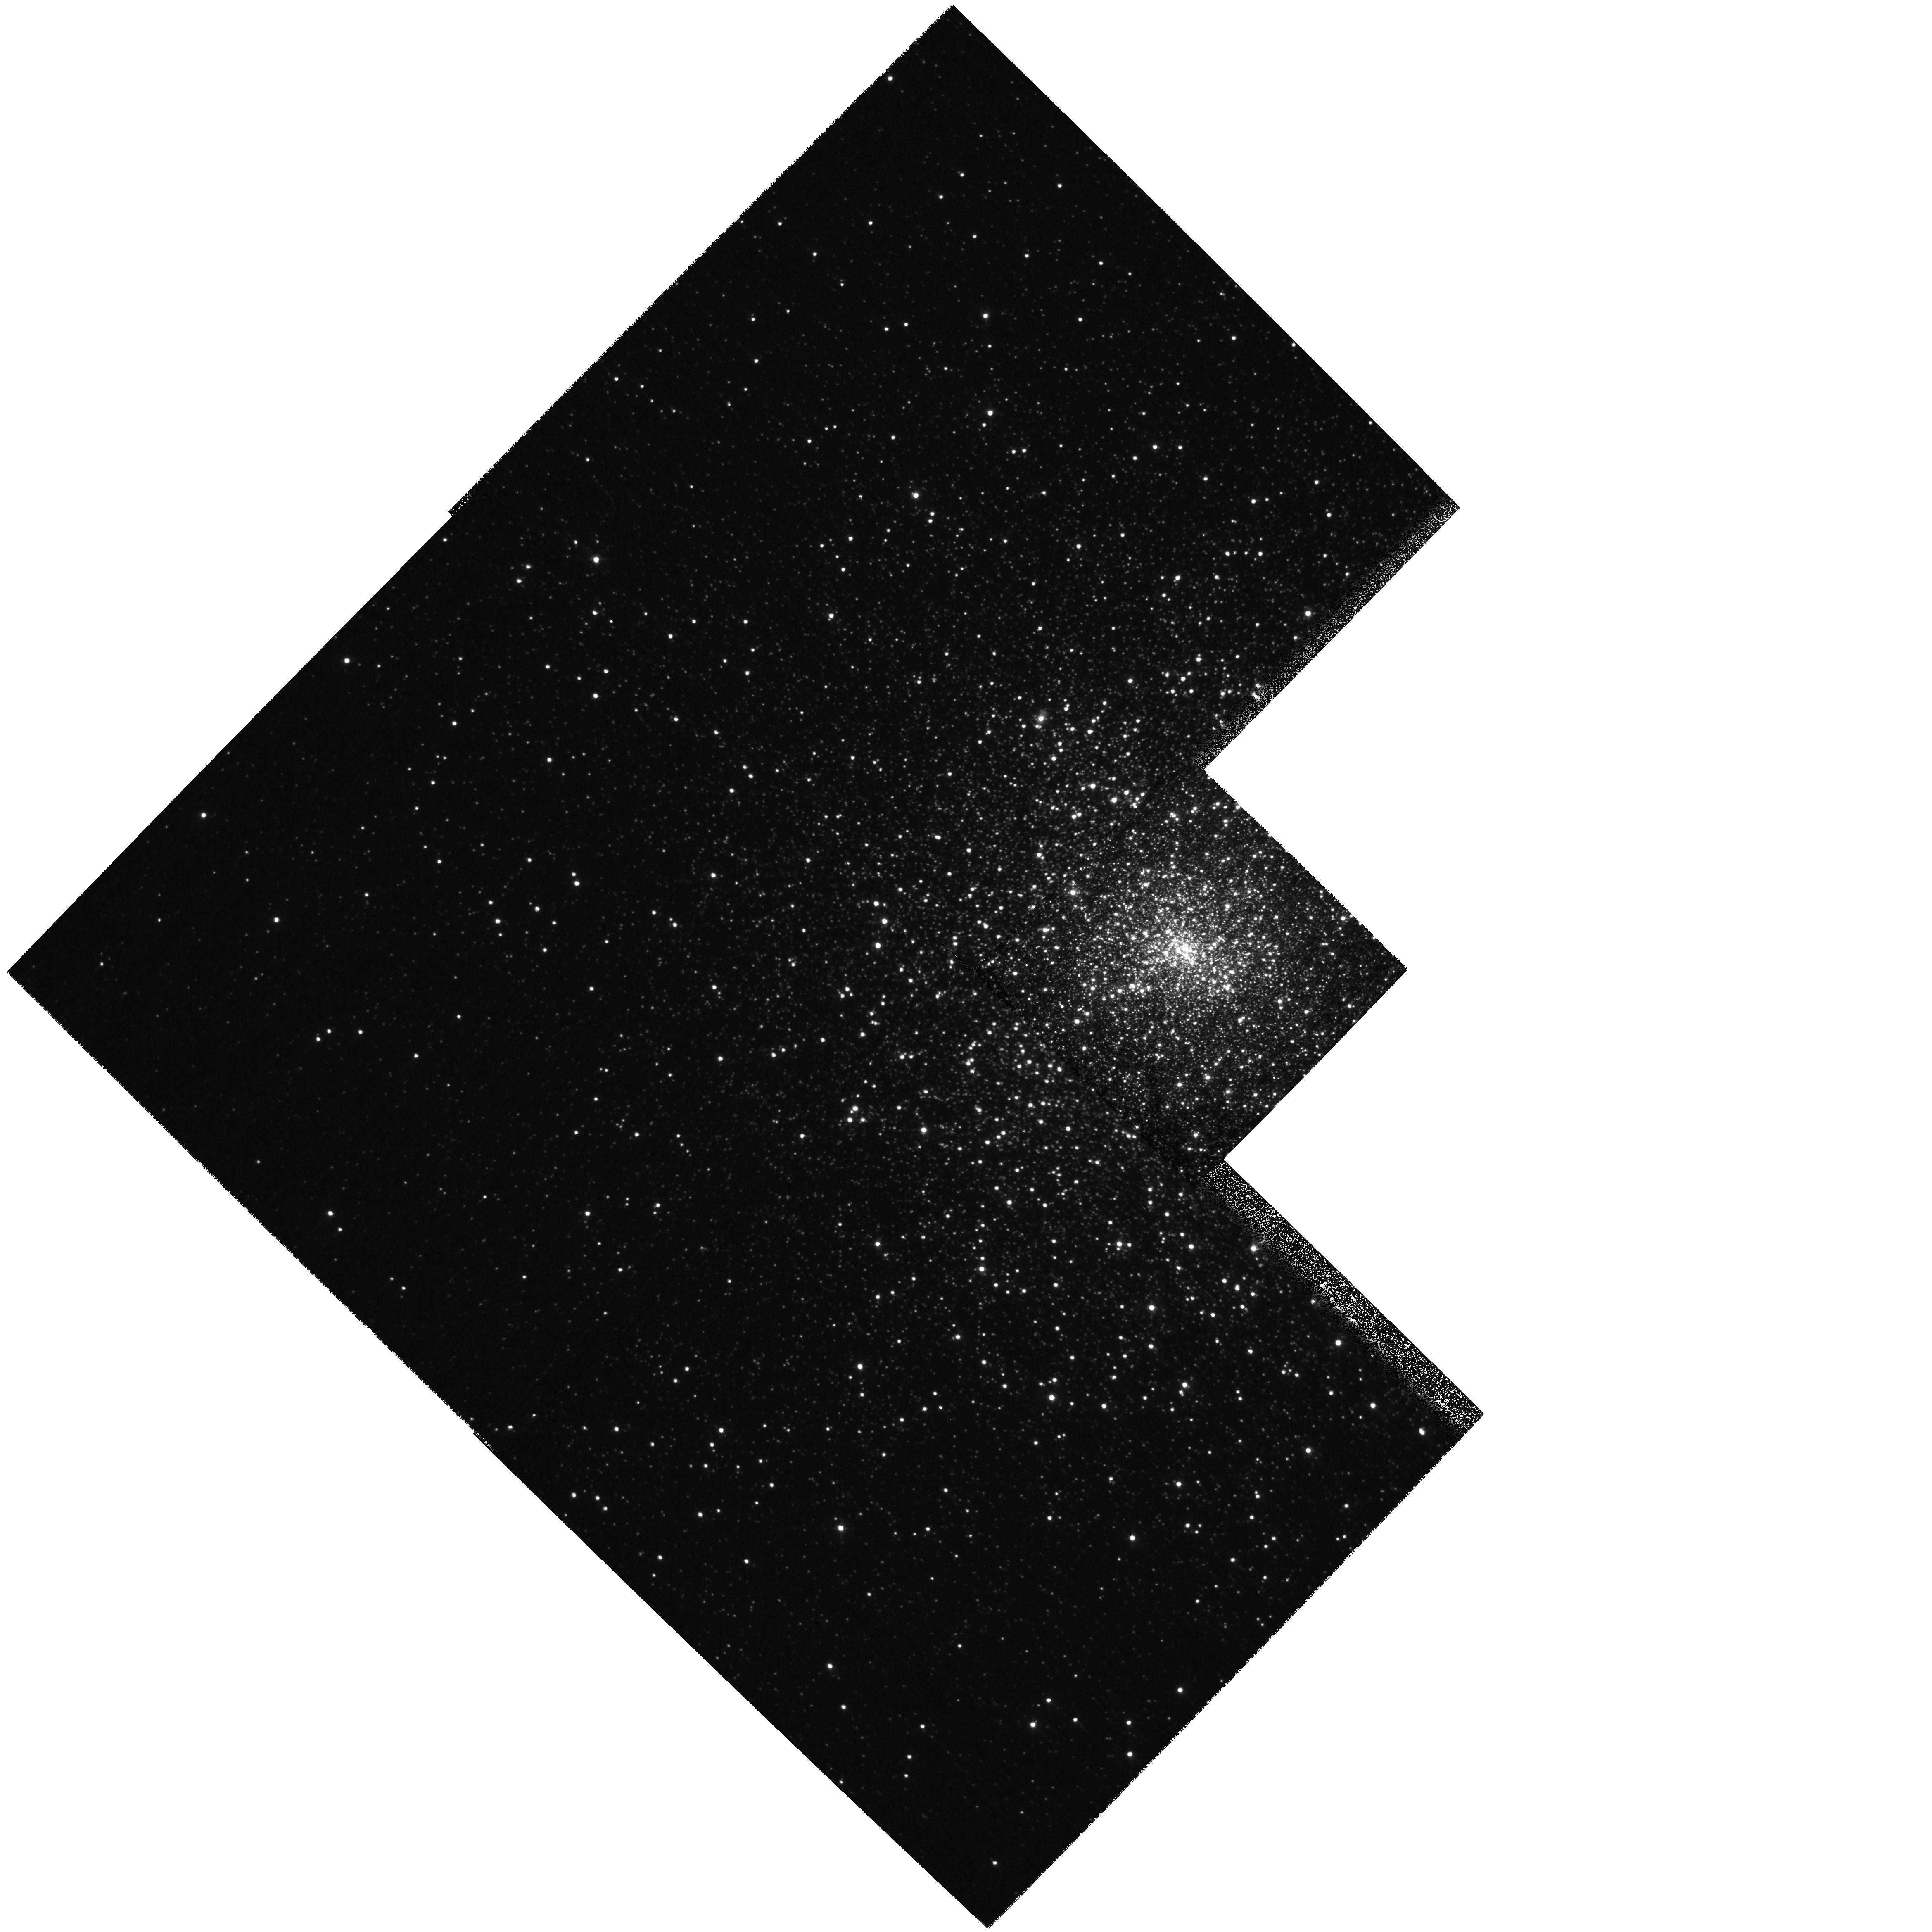
Target: M15
Instrument: WFPC2/PC
Filter: F439W
Exposure: 3 min
Observation ID: hst_9039_01_wfpc2_pc_f439w_u6c901

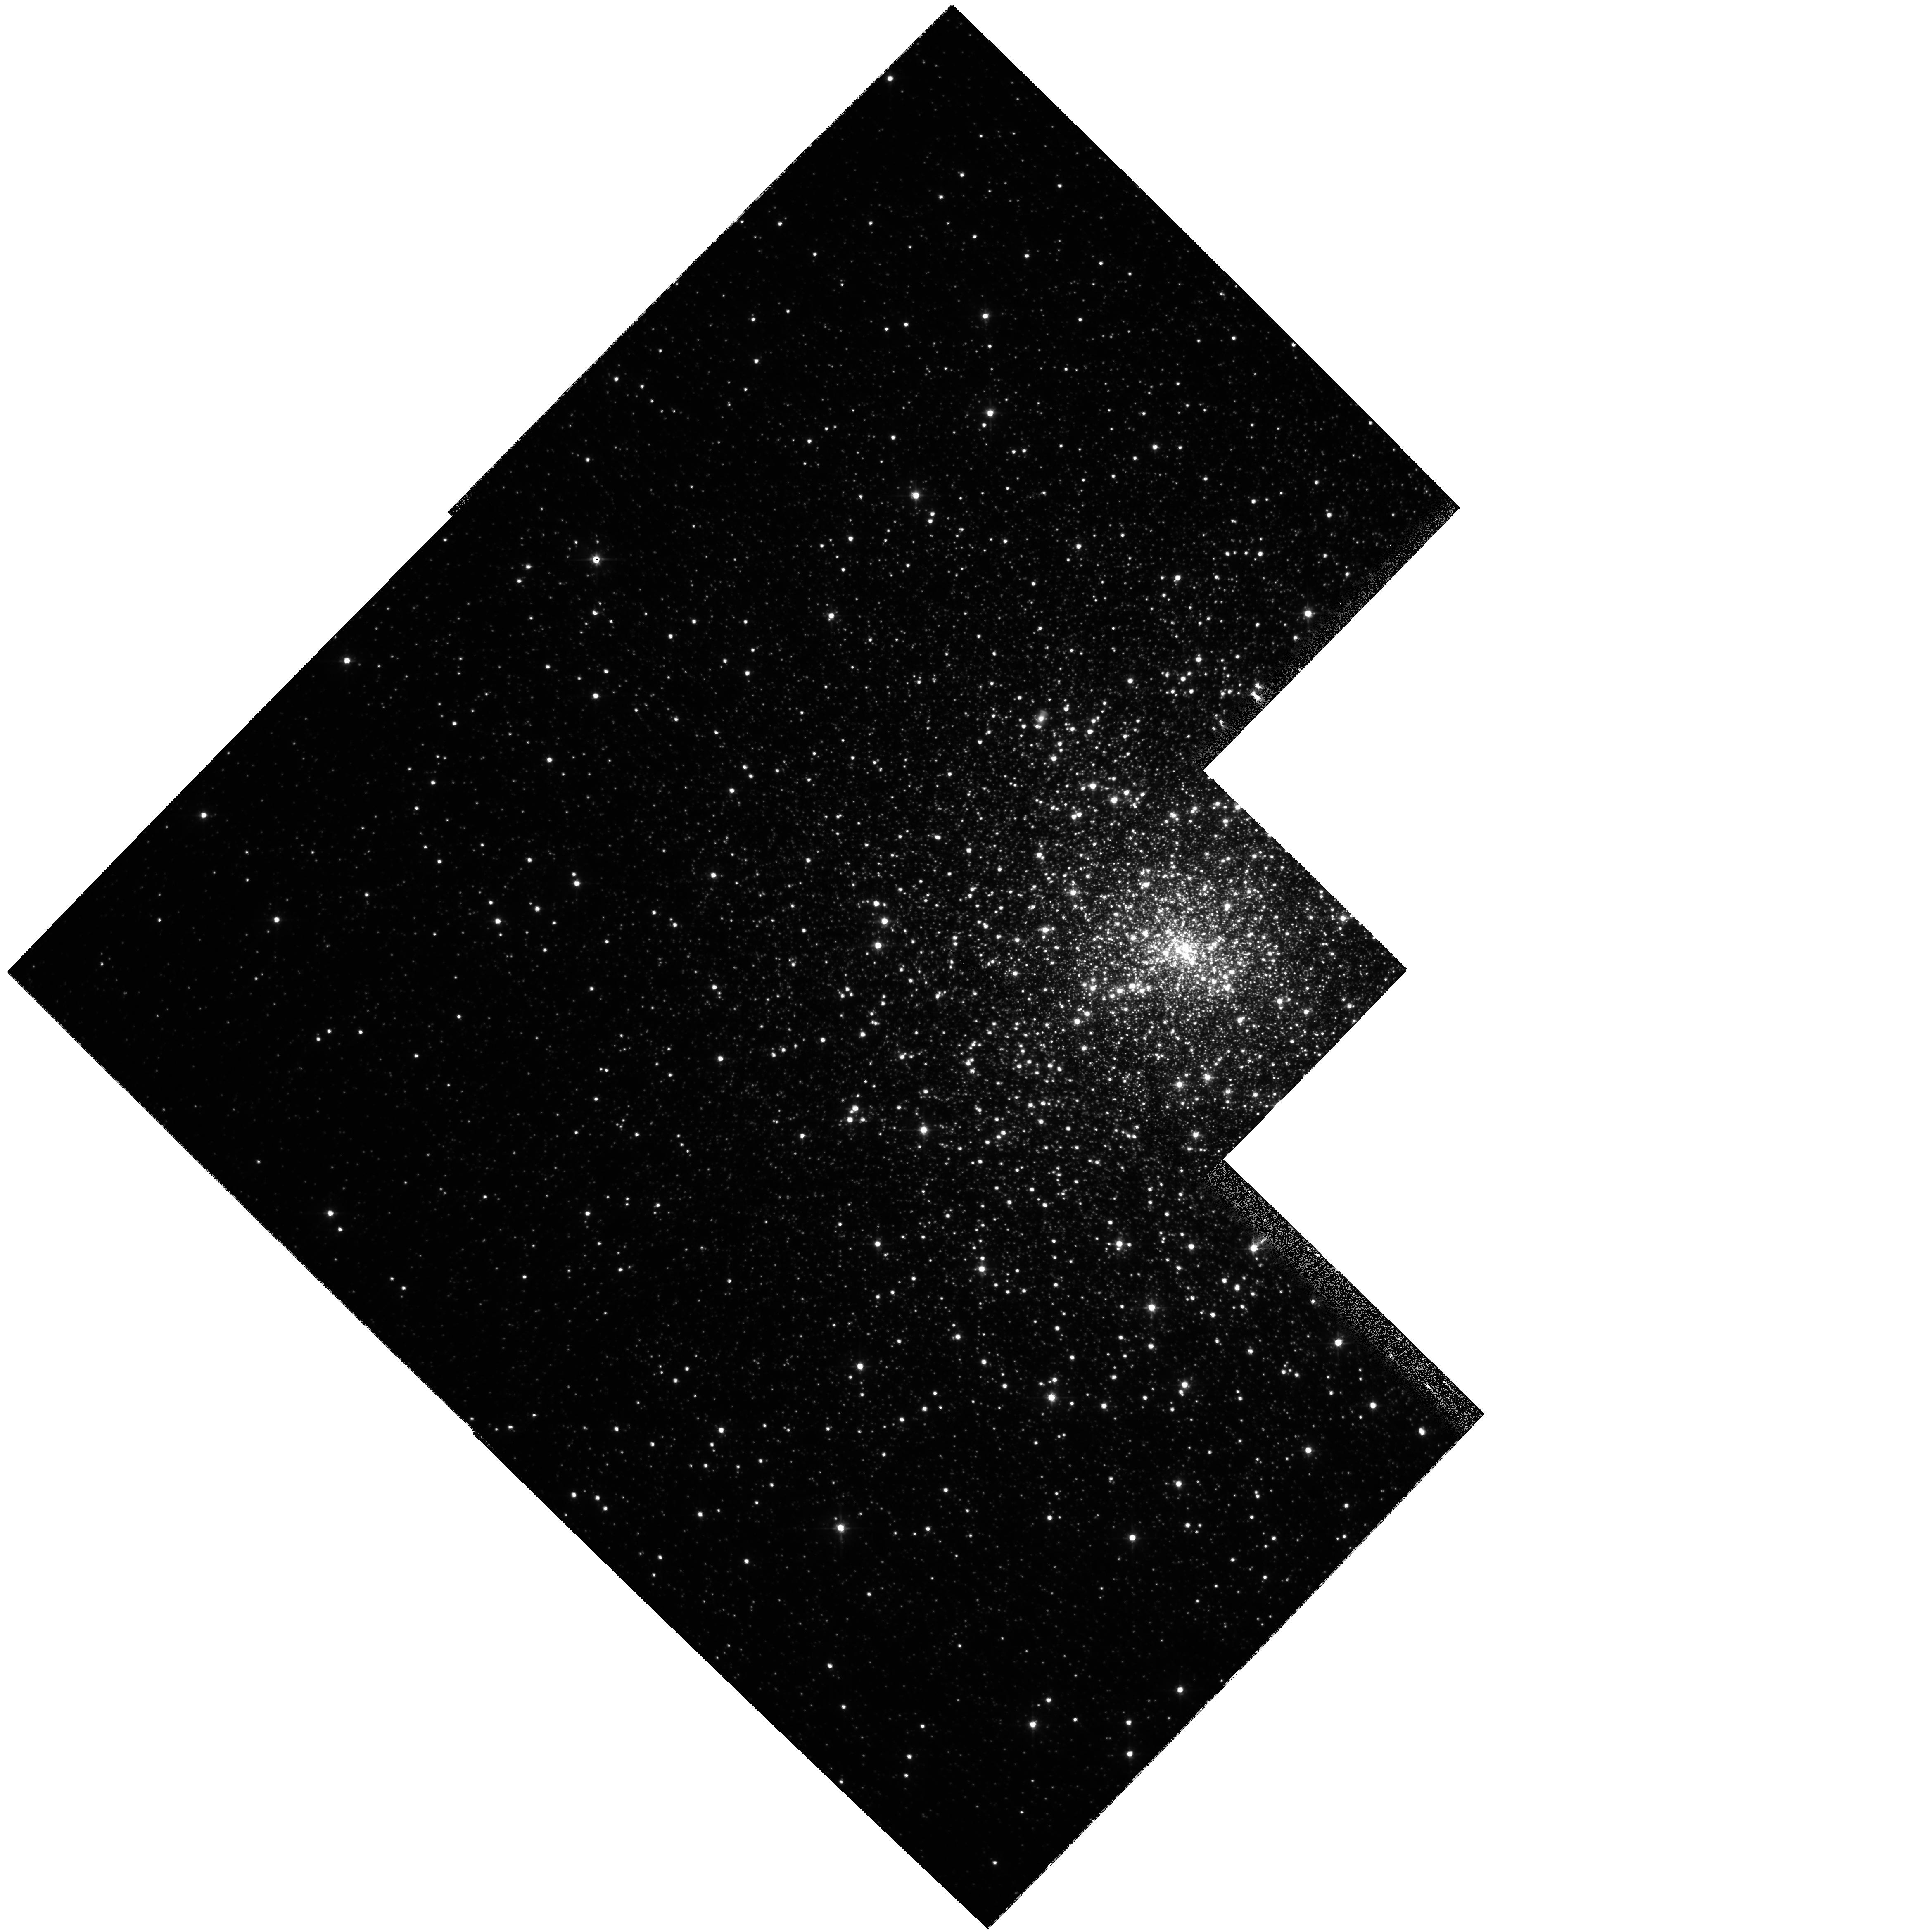
Target: M15
Instrument: WFPC2/PC
Filter: F555W
Exposure: 3 min
Observation ID: hst_9039_01_wfpc2_pc_f555w_u6c901

Getting to the Core of The Matter: The Inner Region of M15 (PI: McNamara, Bernard J.)

We propose to measure the velocity dispersion profile within 15 arcseconds of the core of M15 to determine whether the mass distribution in this region is best fit by the presence of a Black Hole or by a more extended distribution of mass. We will test three models of the core region, that is possesses (1) a massive Black Hole, (2) a more extended distribution of neutron stars, or (3) is in the process of core collapse. Our observational data will consist of PC WFPC22 images. Using prior images in the HST archive and newly obtained images, we will compute the core velocity dispersion using proper motions. The expected accuracy of these motions is entirely adequate to test the models mentioned above.